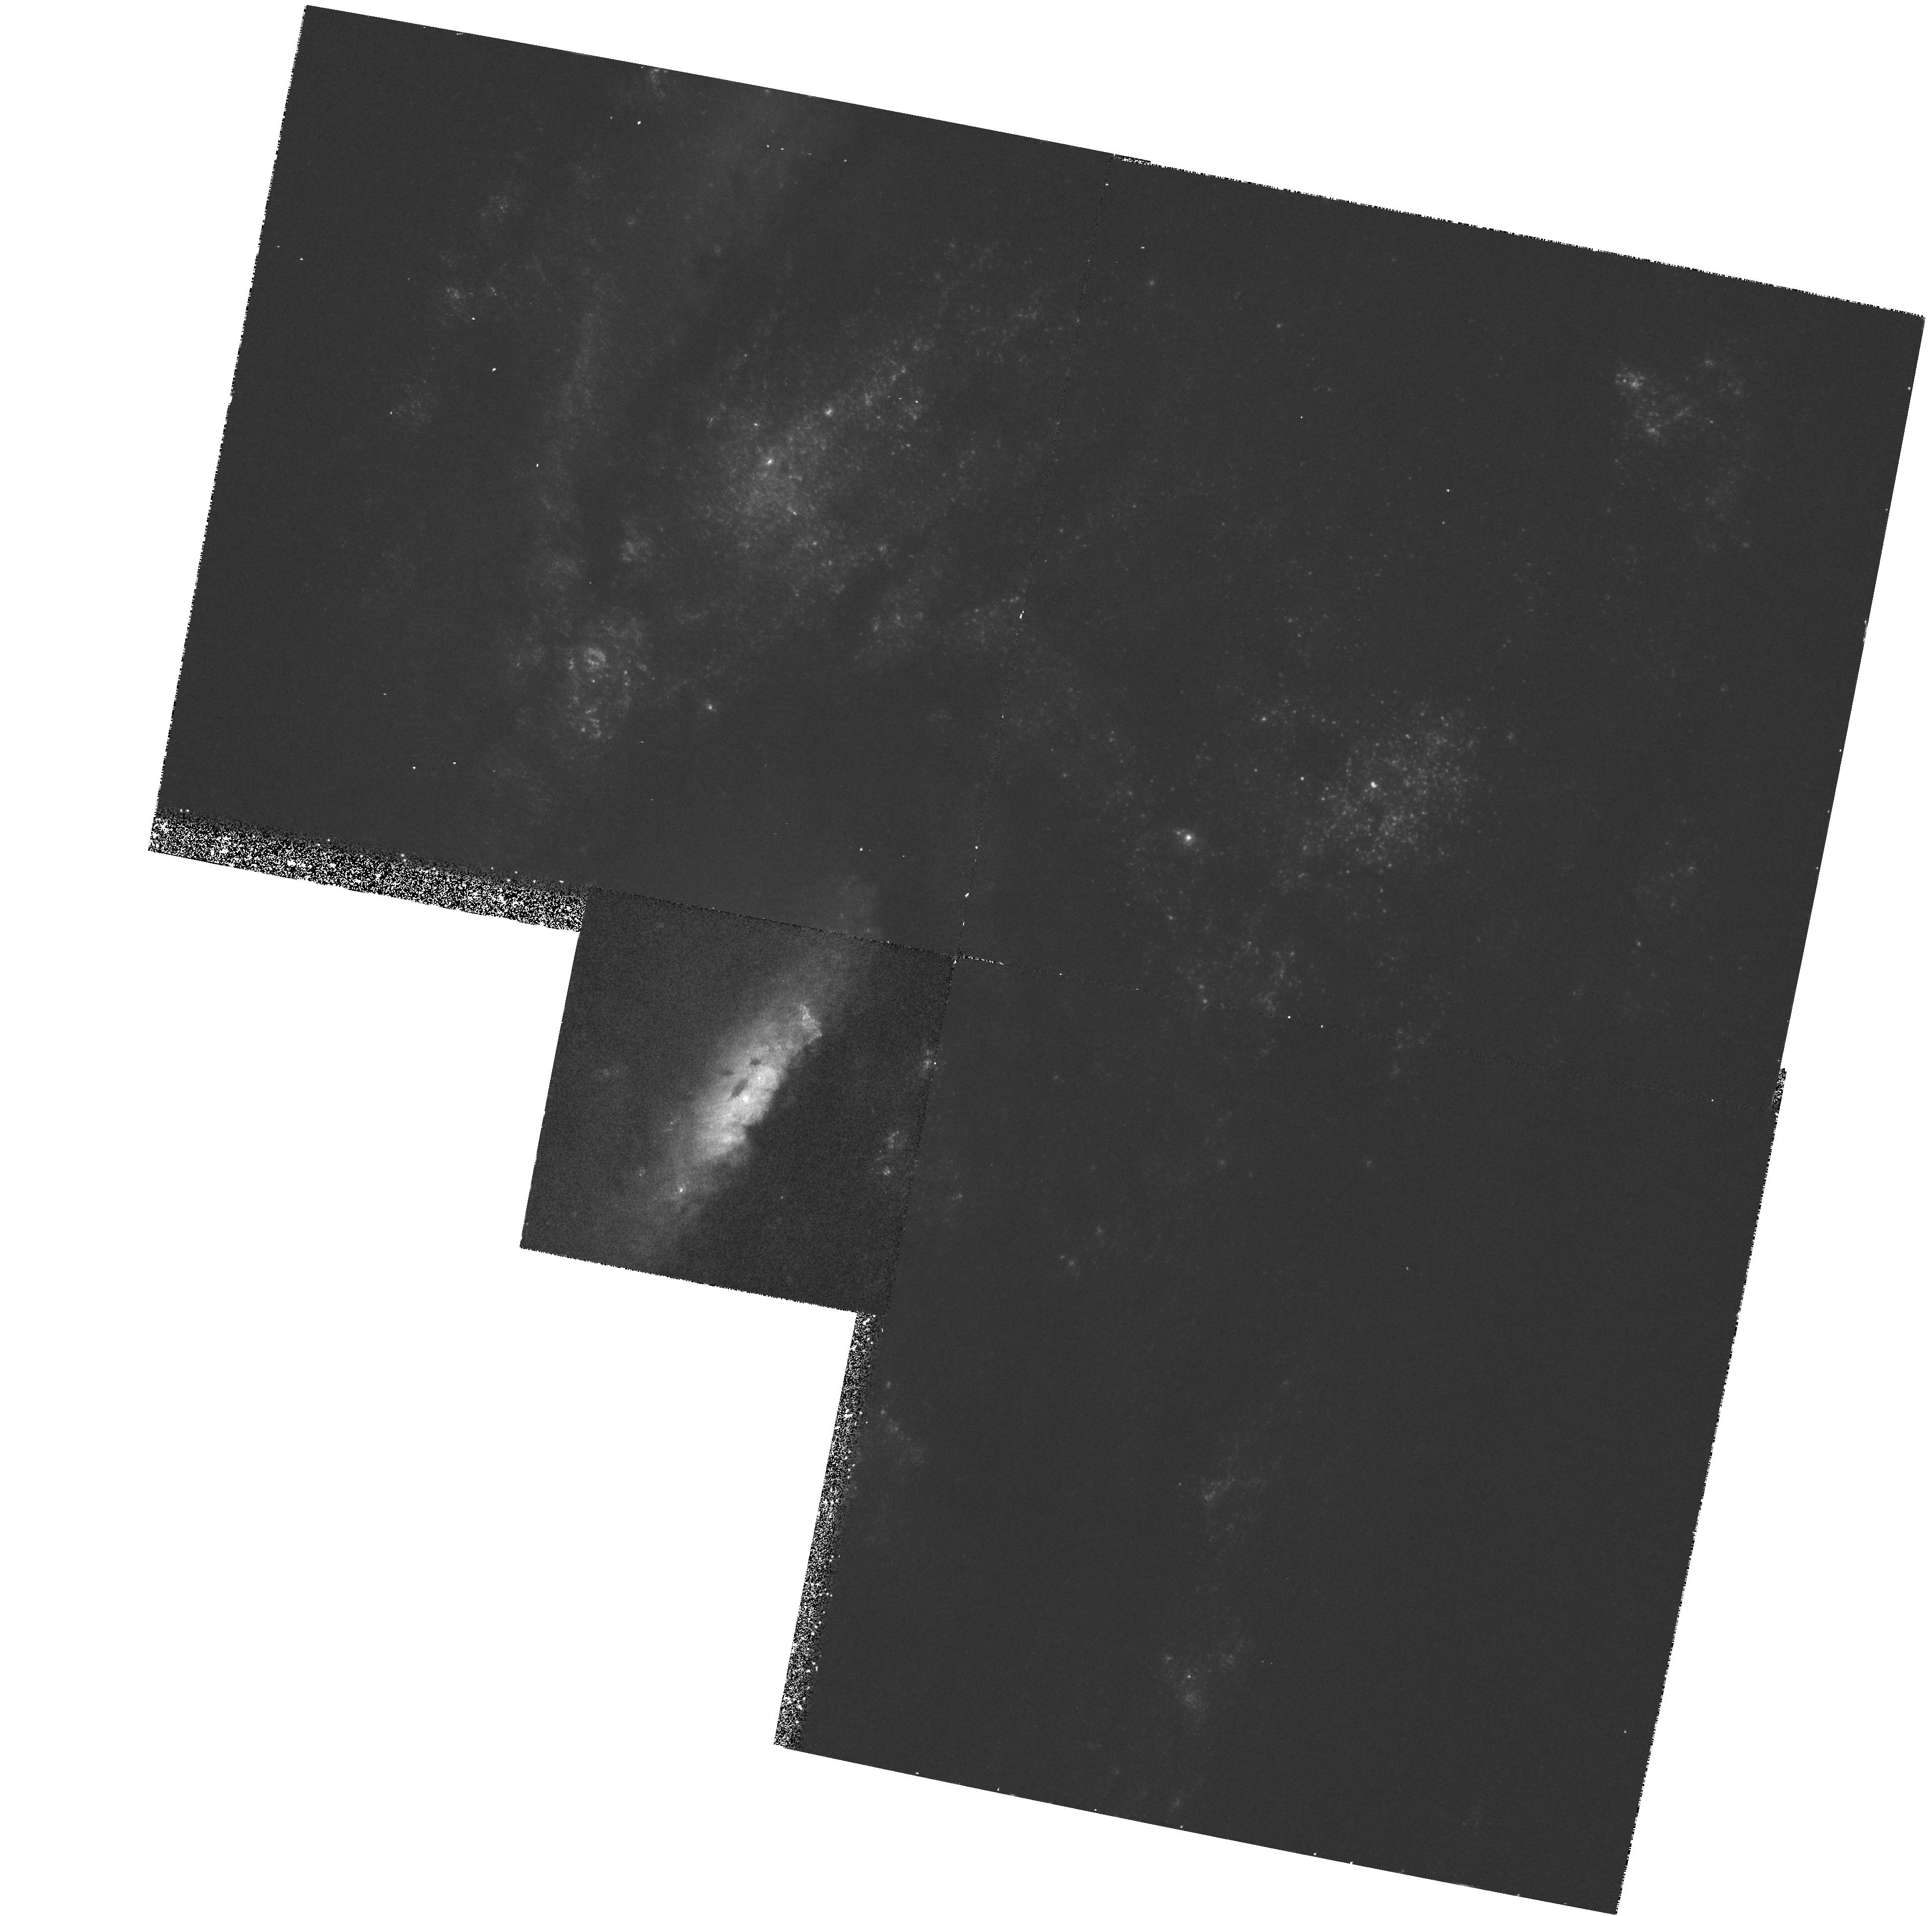
Target: NGC4258. Instrument: WFPC2/PC. Filter: F300W. Exposure: 40 min. Observation ID: hst_6888_01_wfpc2_pc_f300w_u39601

SCATTERED EMISSION FROM THE ACTIVE NUCLEUS BURIED IN NGC 4258 (PI: Schmidt, Gary D.)

The recent detection of H_2O masers in an edge-on disk orbiting a massive black hole in the nearby spiral galaxy NGC 4258 (Miyoshi et al. 1995) represents a fundamental step forward in our understanding of the structure of active galactic nuclei. Ground -based imaging- and spectro- polarimetry obtained by us during the past year have extended this result with the discovery of a featureless nuclear continuum and 1000 km s^-1-wide emission lines, polarized presumably by scattering in a toroidal geometry. The polarization position angle is identical to the elongation of the maser disk on the sky, establishing a direct link between the geometry of an obscuring torus in an active galaxy and material orbiting a compact object of high mass. We propose to obtain small-aperture UV spectroscopy and spectropolarimetry of the nucleus of NGC 4258 to isolate this scattered AGN spectrum from the surrounding starlight. This will be used to measure the nonthermal spectral shape and luminosity, and search for scattered UV emission lines. In addition, ultraviolet images obtained with WFPC2 will be compared with existing Cycle 4 optical continuum and emission- line images to search for the ionizing cones which are expected to be produced by radiation escaping along the axis of the torus. Unfortunately, high-resolution imaging polarimetry must await the installation of the Advanced Camera in 1999.